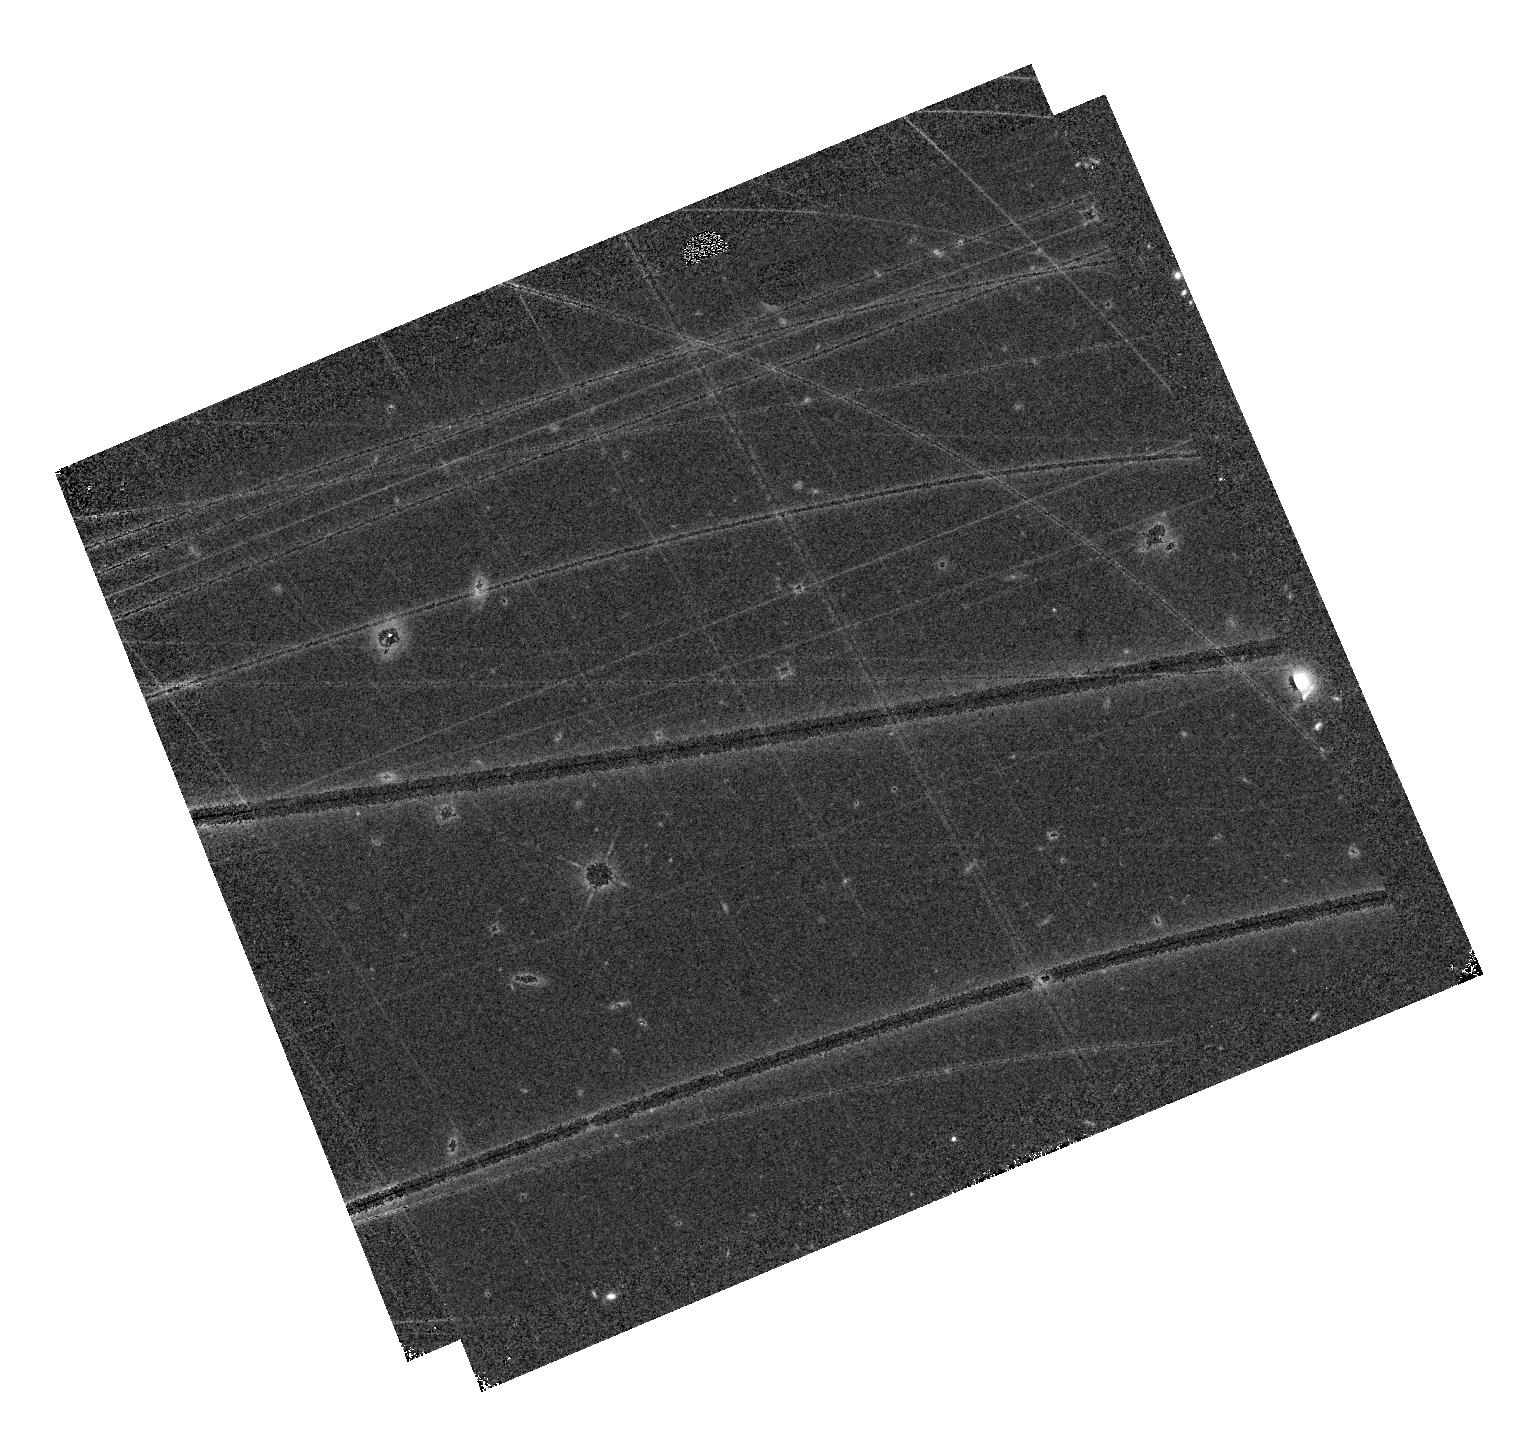
Target: WISE0336-0143
Instrument: WFC3/IR
Filter: F105W
Exposure: 10 min
Observation ID: hst_17466_02_wfc3_ir_f105w_if9c02

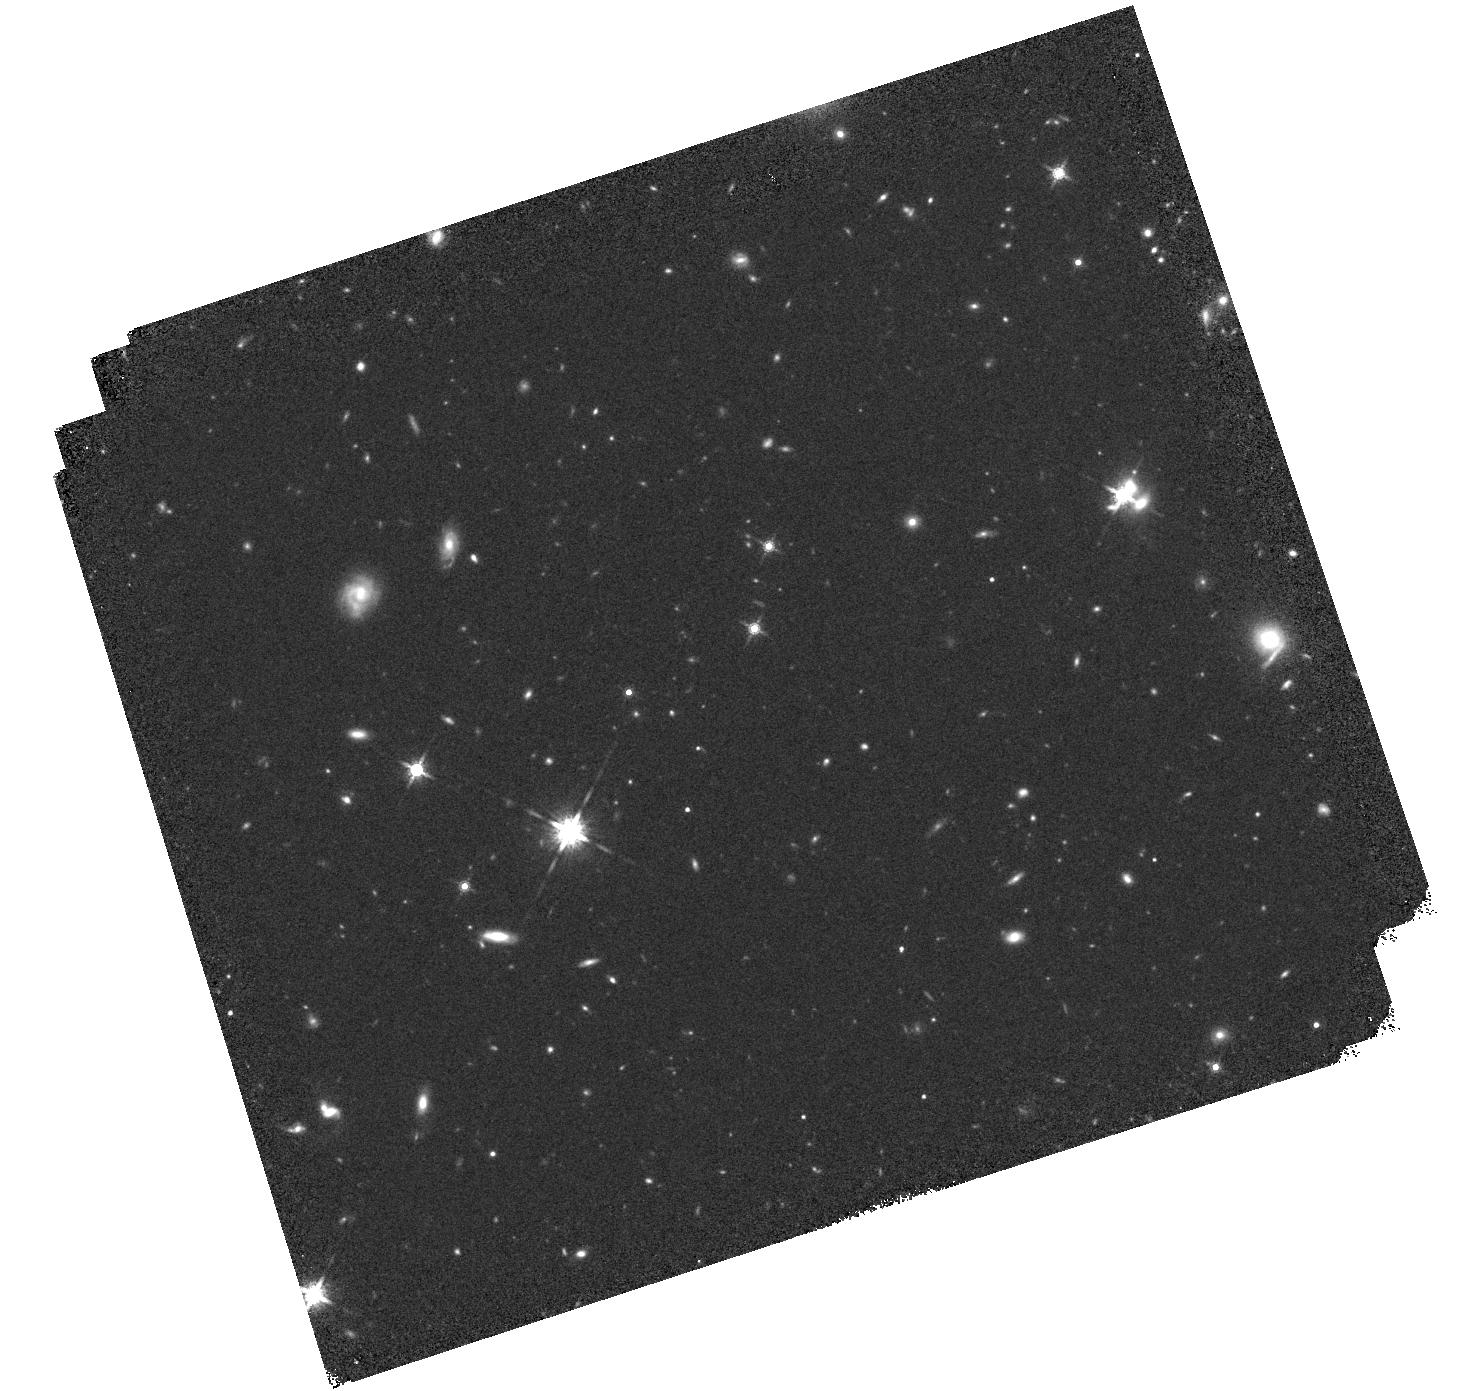
Target: WISE0336-0143
Instrument: WFC3/IR
Filter: F160W
Exposure: 25 min
Observation ID: hst_17466_52_wfc3_ir_f160w_if9c52

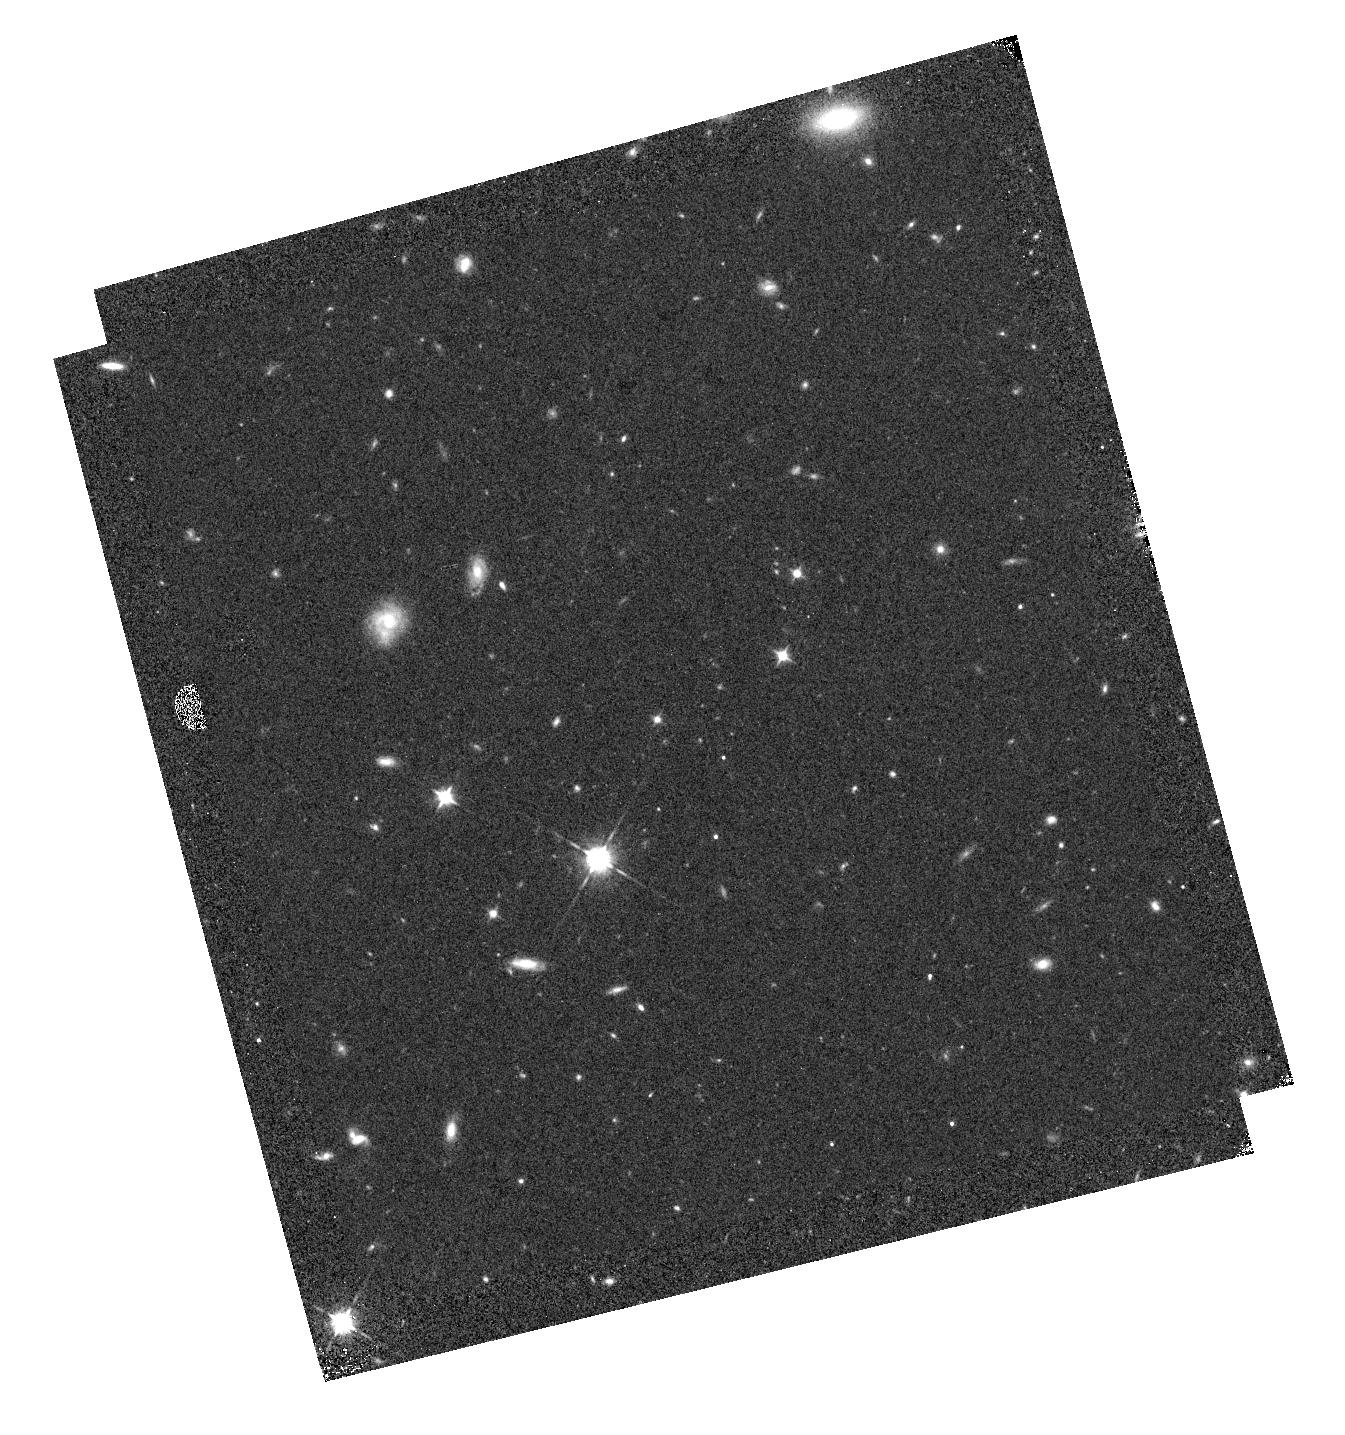
Target: WISE0336-0143
Instrument: WFC3/IR
Filter: F105W
Exposure: 9 min
Observation ID: hst_17466_01_wfc3_ir_f105w_if9c01

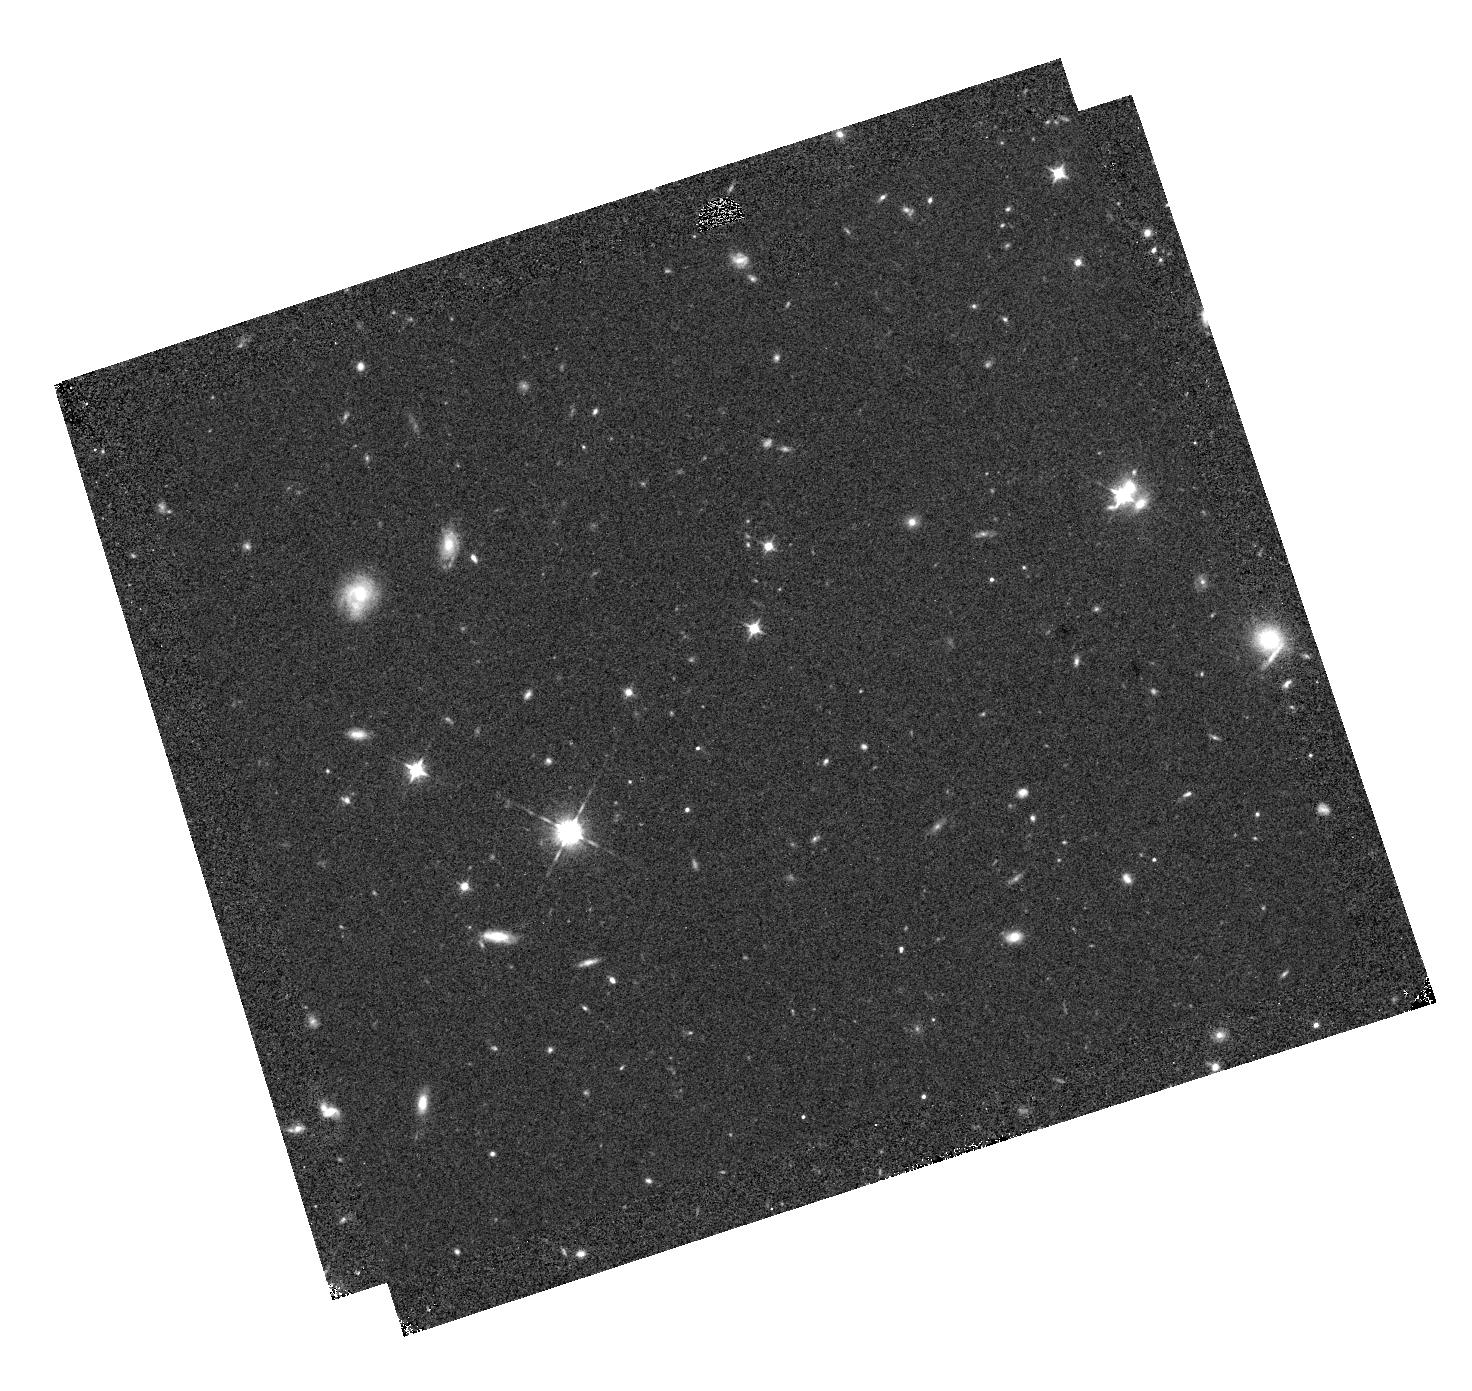
Target: WISE0336-0143
Instrument: WFC3/IR
Filter: F105W
Exposure: 10 min
Observation ID: hst_17466_52_wfc3_ir_f105w_if9c52

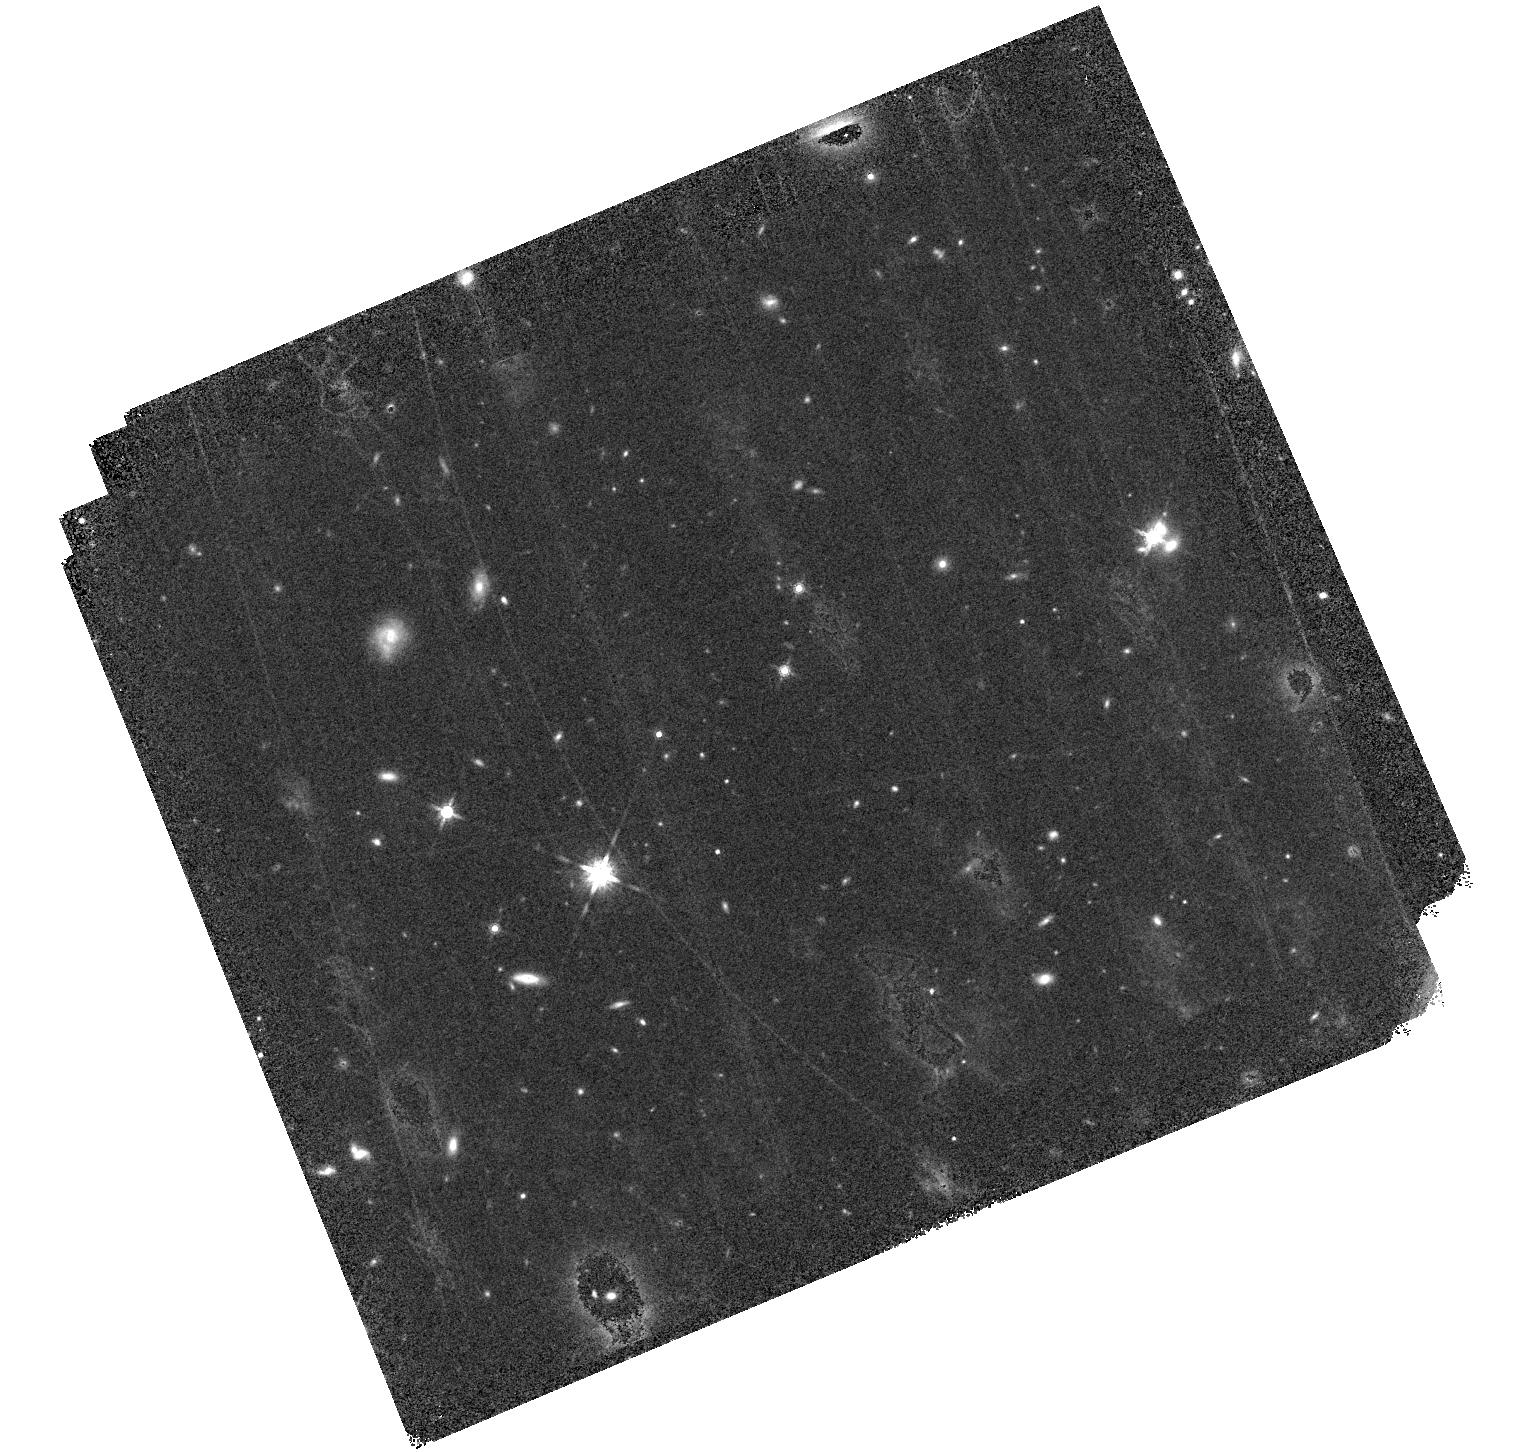
Target: WISE0336-0143
Instrument: WFC3/IR
Filter: F160W
Exposure: 25 min
Observation ID: hst_17466_02_wfc3_ir_f160w_if9c02

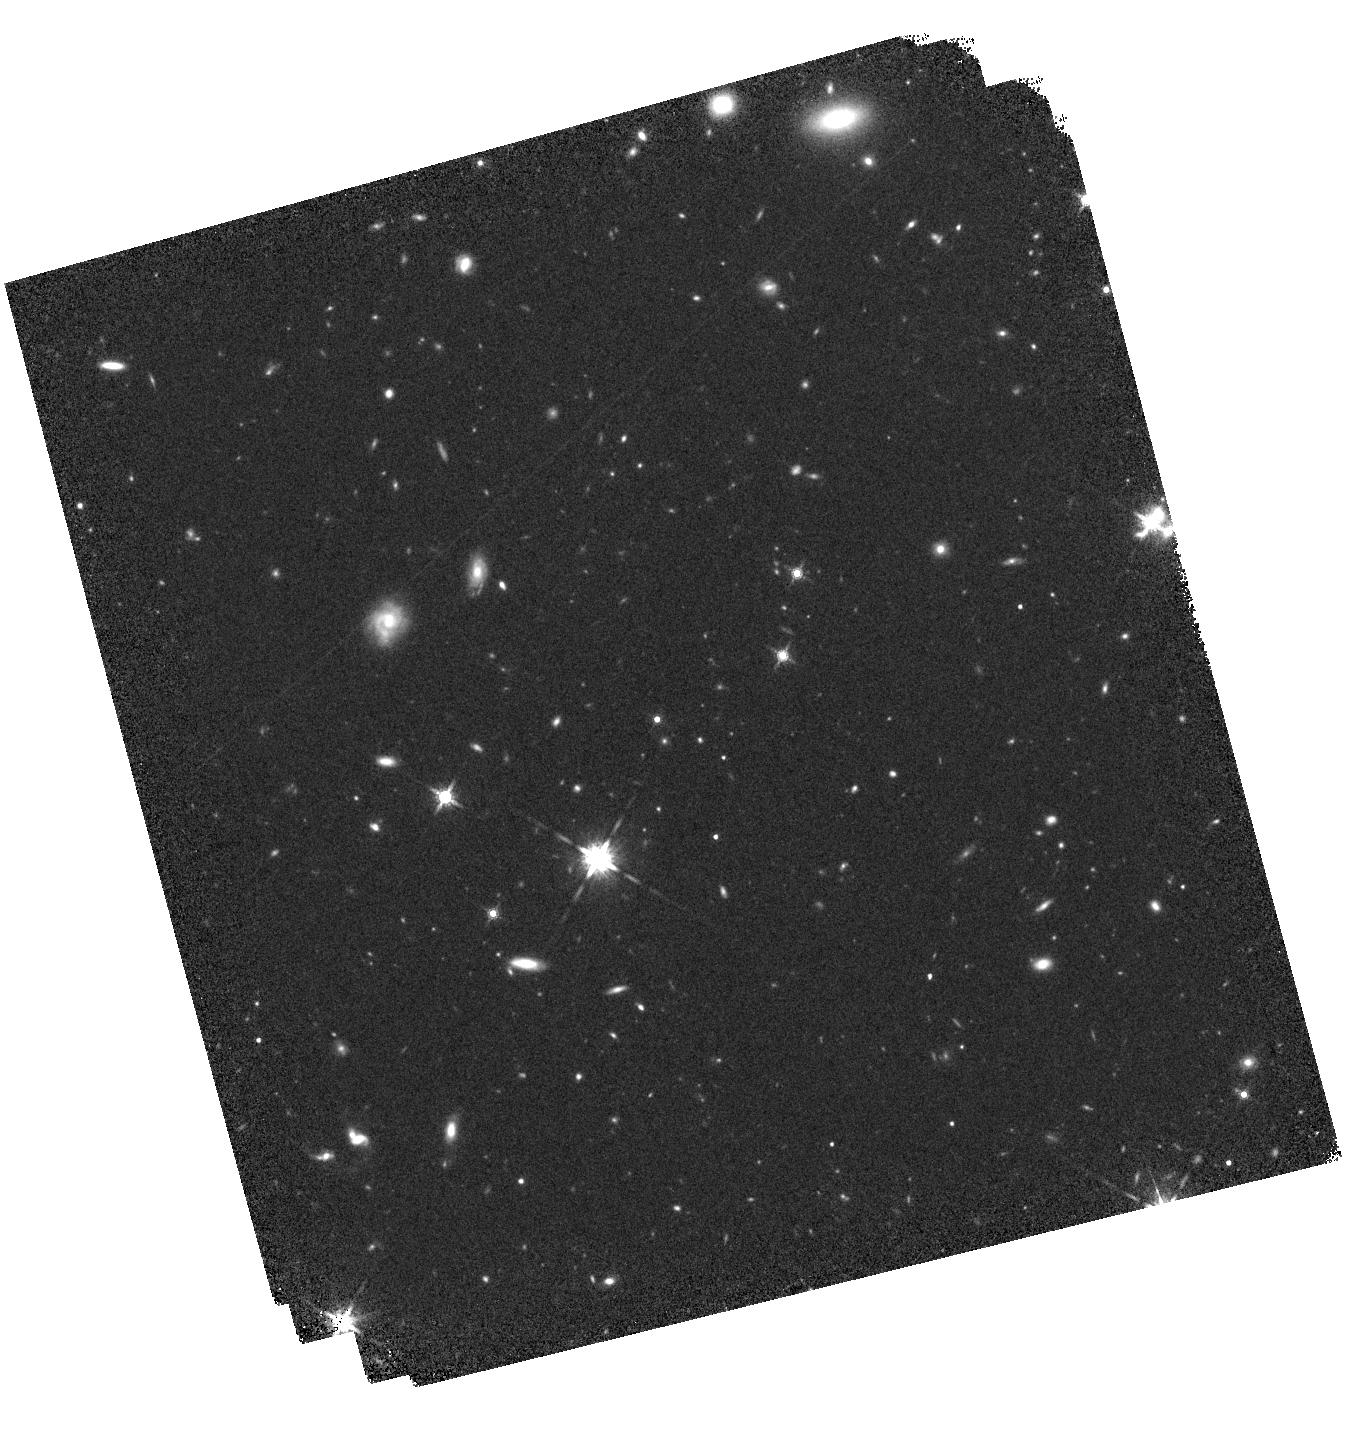
Target: WISE0336-0143
Instrument: WFC3/IR
Filter: F160W
Exposure: 27 min
Observation ID: hst_17466_01_wfc3_ir_f160w_if9c01

Tracing the wobble: astrometric monitoring of the first Y+Y brown dwarf binary (PI: Fontanive, Clemence)

We propose a comprehensive astrometric follow-up of the first Y+Y brown dwarf binary, WISE 0336-0143 AB, a <1-AU separation and low mass ratio system detected with JWST. We aim to follow the ~50-mas astrometric wobble of the photocentre resulting from the binary orbital motion, by exploiting HST's high astrometric precision with WFC3/IR. Our program will accurately measure the system's proper motion, trigonometric parallax, and orbital configuration, at an unprecedented accuracy of <0.5 mas through asbolute astrometric calibrations using Gaia. Capitalising on the three archival HST epochs already available and the recent JWST results, we have a unique opportunity to simultaneously refine the system's distance and to measure the individual components' dynamical masses, by acquiring only four new HST epochs over the next two years. These additional carefully timed datasets are required to demarcate the absolute astrometric displacement of the barycentre and remaining on-sky offsets due to the orbital motion of the binary components around the centre of mass. This work will be crucial to anchor current and future observed characteristics of the unique WISE 0336-0143 benchmark, significantly contributing to our understanding of its fundamental and binary properties, and an important step forward in the characterisation and atmospheric modelling of Y-temperature giant exoplanets and brown dwarfs. In addition, this program will also pave the way for future investigations of sub-AU binary systems around faint Y dwarfs, and will provide us with an extensive dataset to develop a framework for joint astrometric analyses linking HST, JWST and Gaia data.